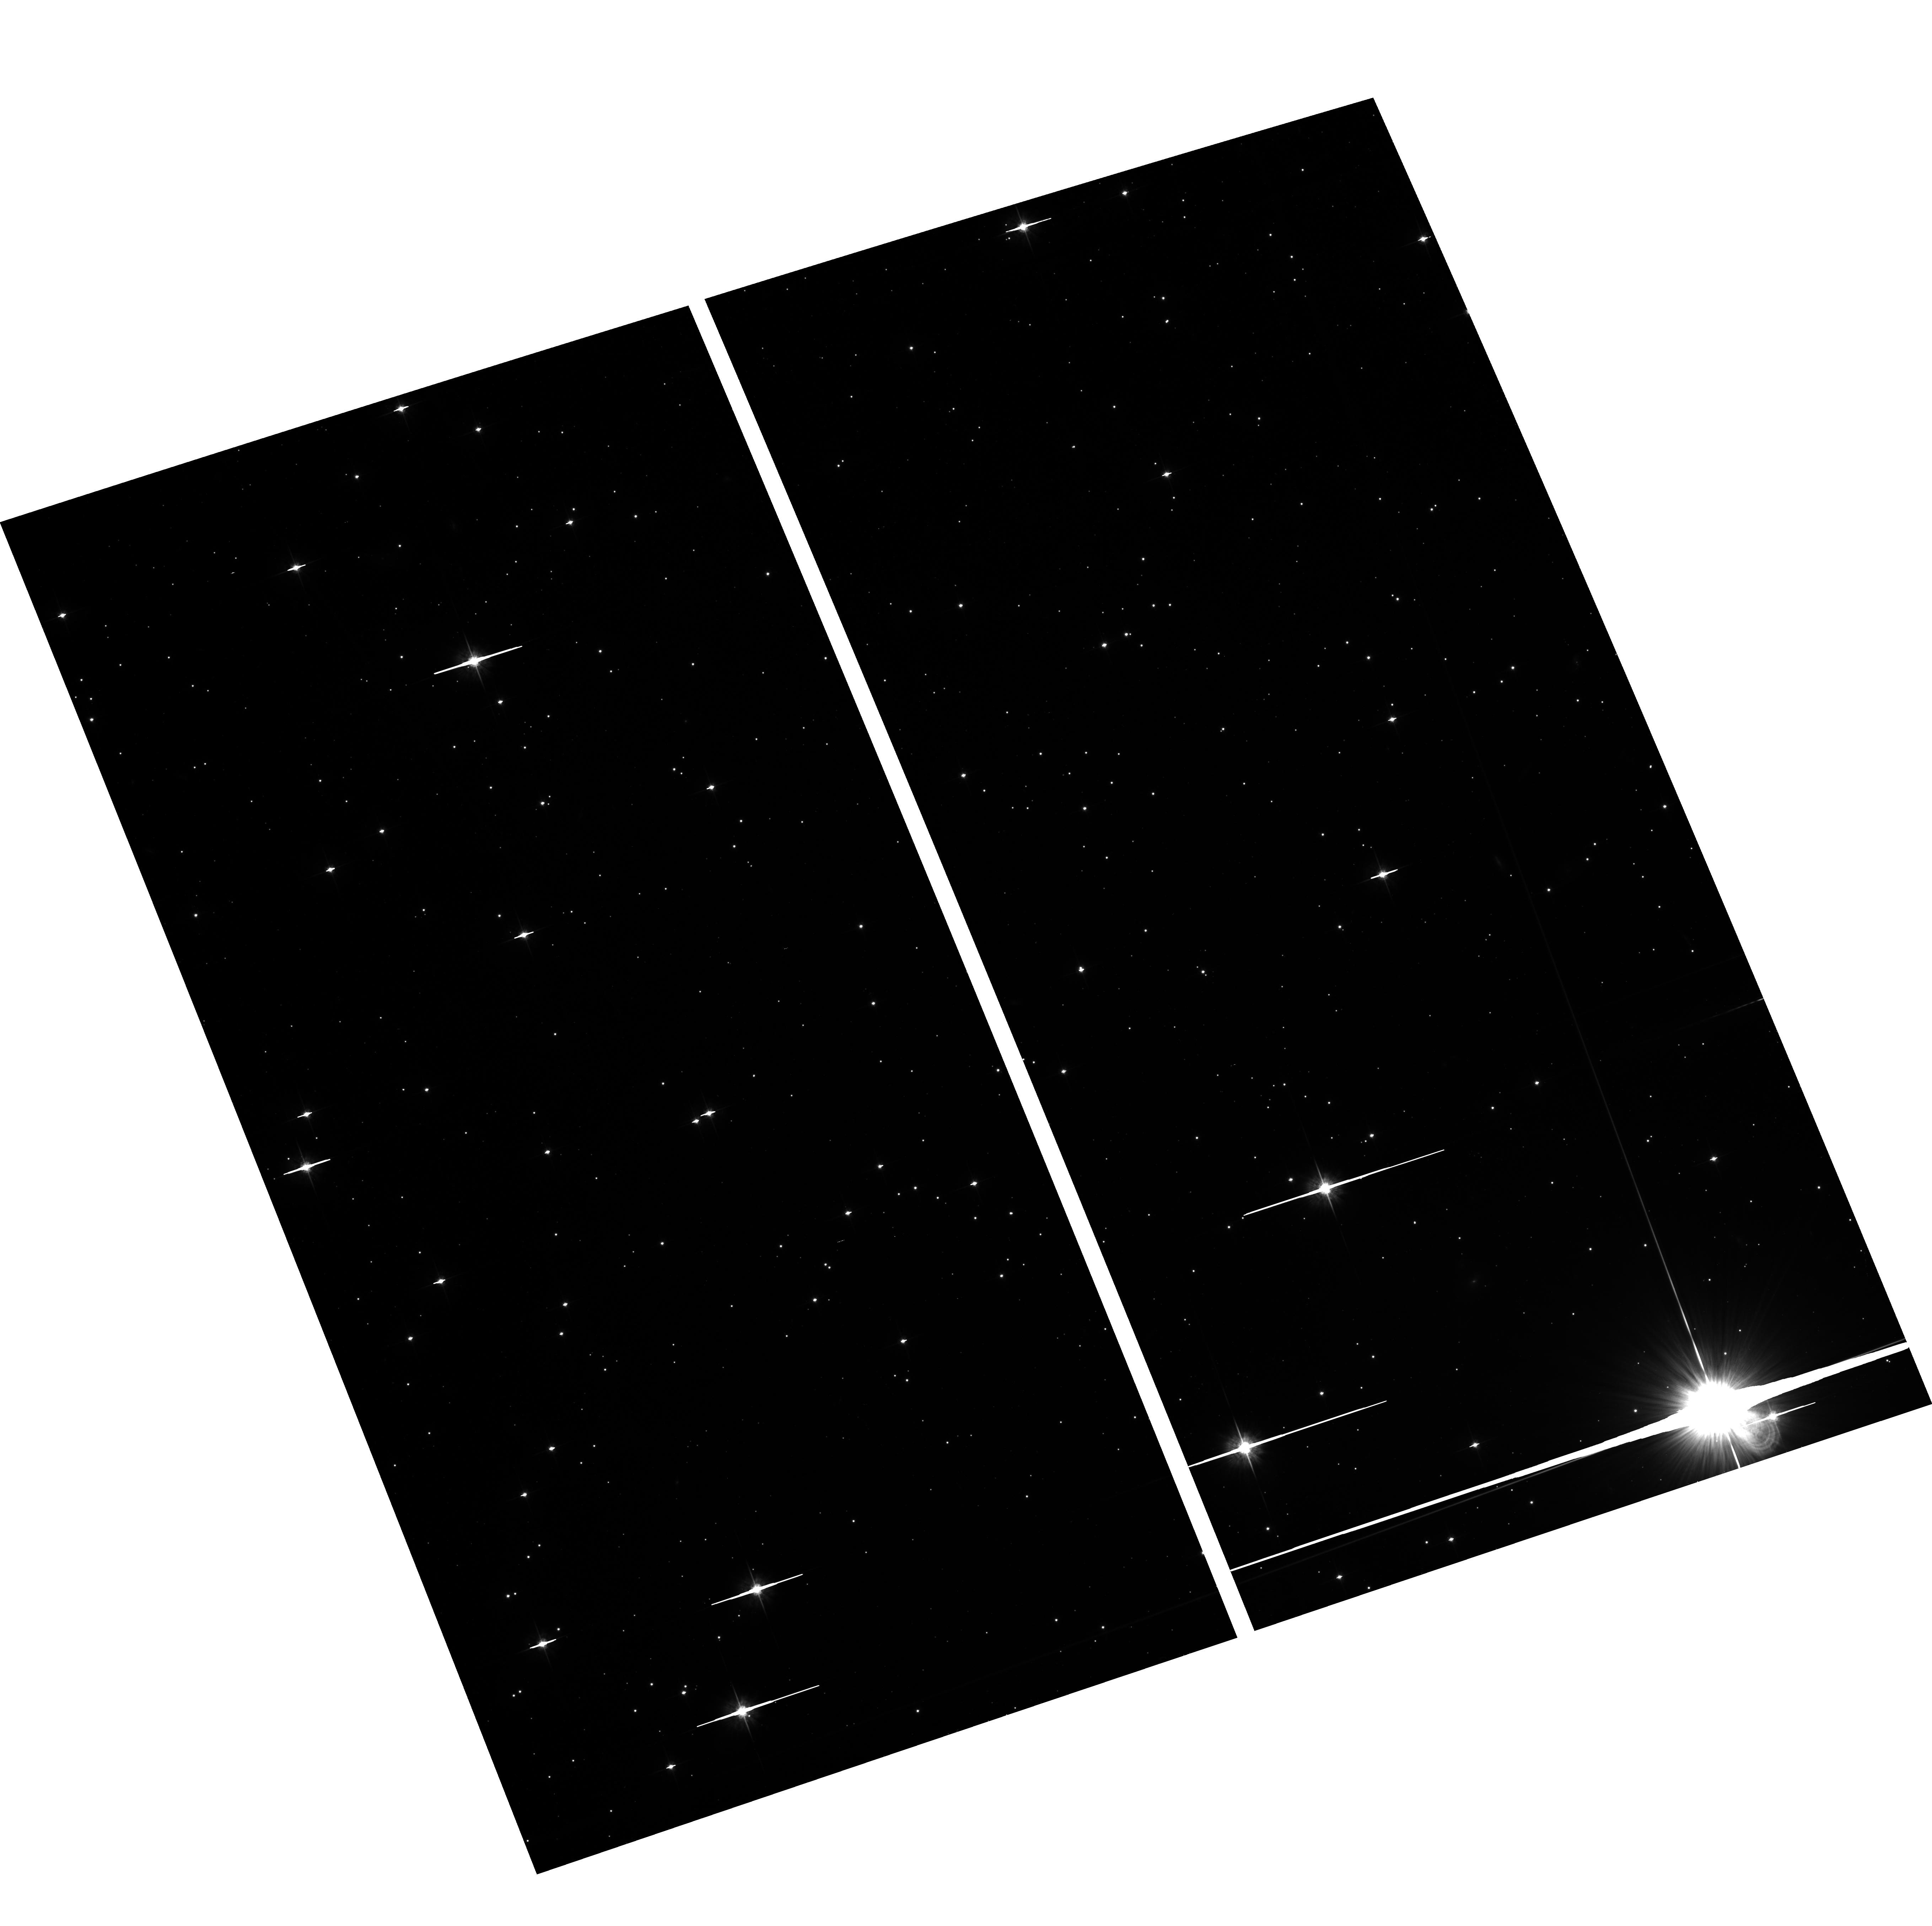
Target: field at RA 190.821°, Dec -54.528°. Instrument: ACS/WFC. Filter: F625W. Exposure: 34 min. Observation ID: hst_10267_05_acs_wfc_f625w_j8zv05

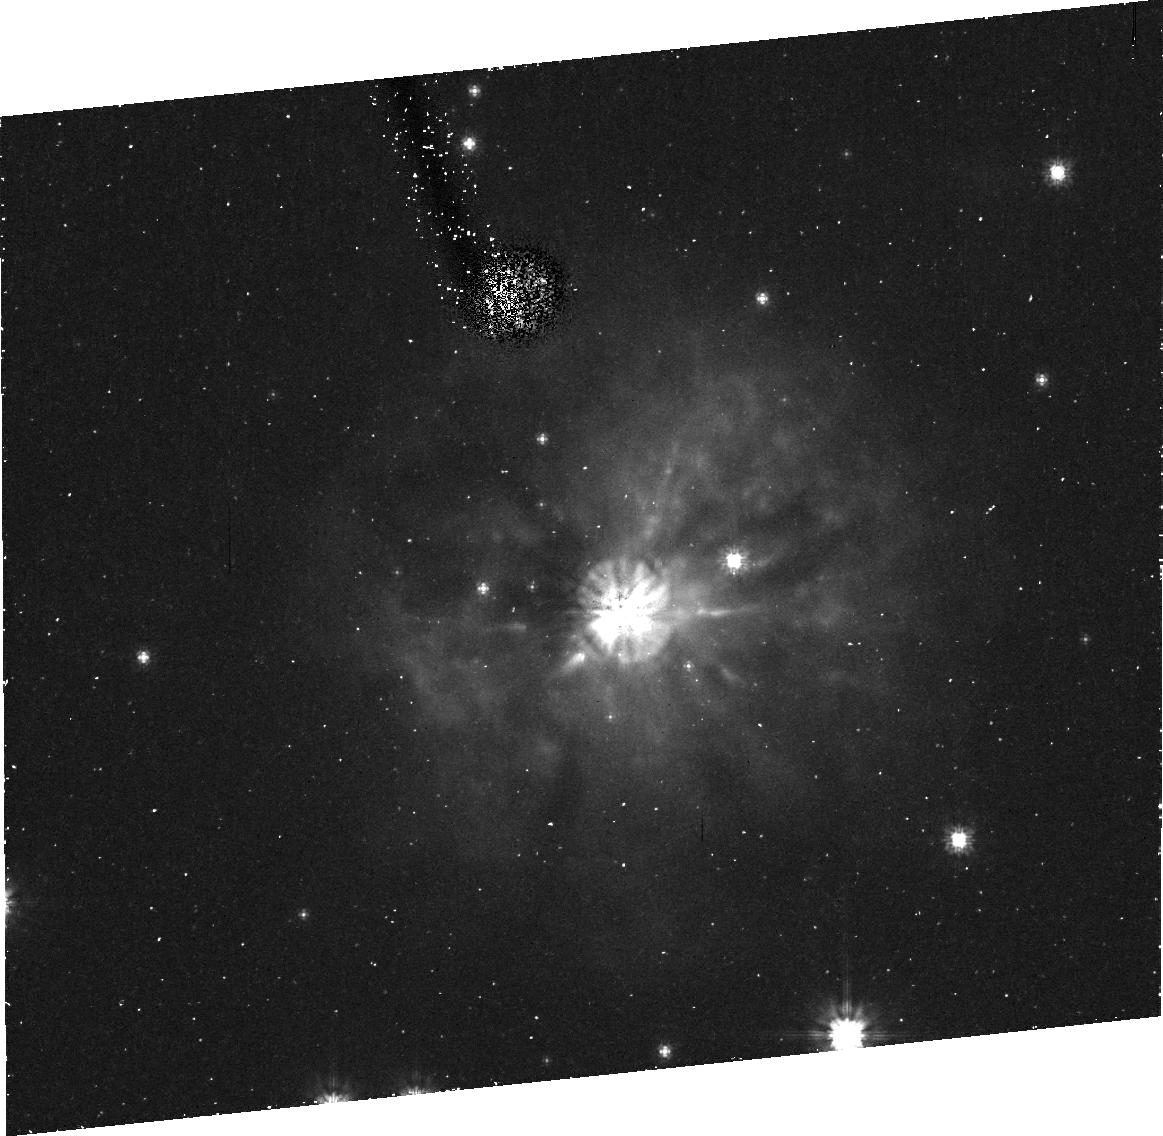
Target: UW-CEN. Instrument: ACS/HRC. Filter: F606W. Exposure: 43 min. Observation ID: j8zv01010

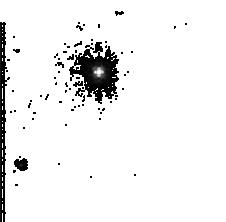
Target: UW-CEN. Instrument: ACS/HRC. Filter: F555W. Exposure: 2 min. Observation ID: j8zv05blq

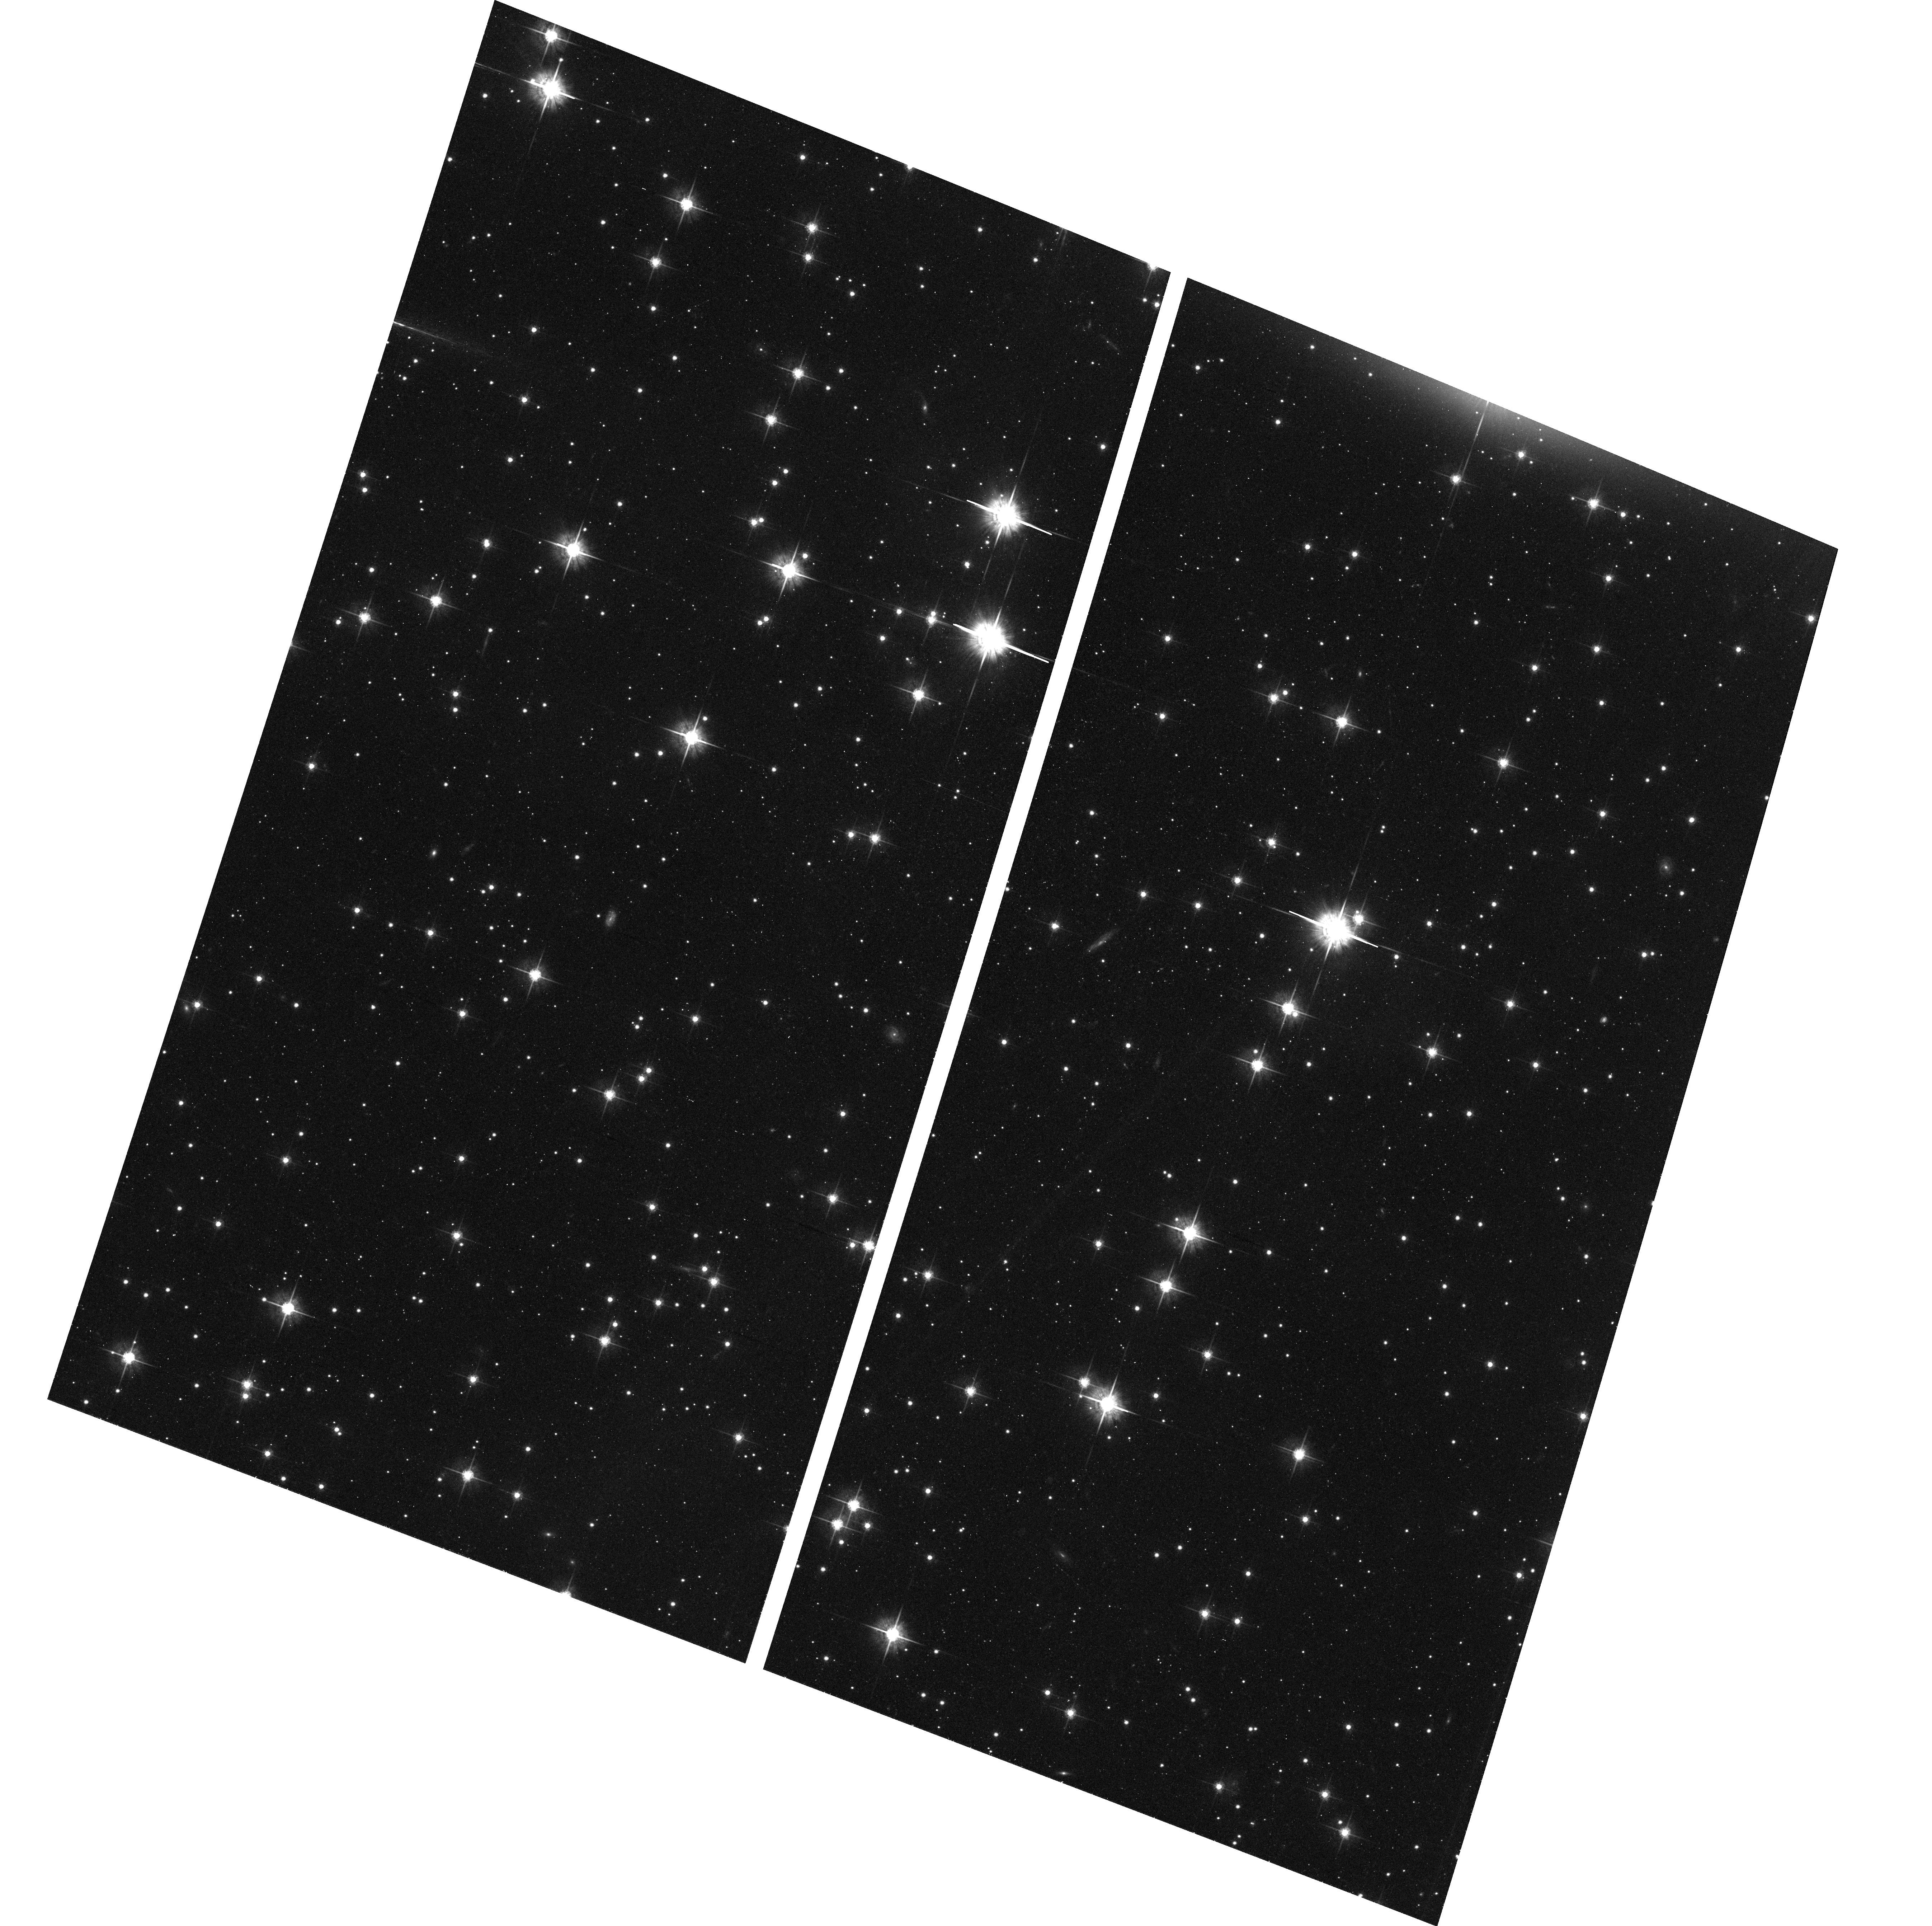
Target: field at RA 190.821°, Dec -54.528°. Instrument: ACS/WFC. Filter: F625W. Exposure: 34 min. Observation ID: hst_10267_02_acs_wfc_f625w_j8zv02

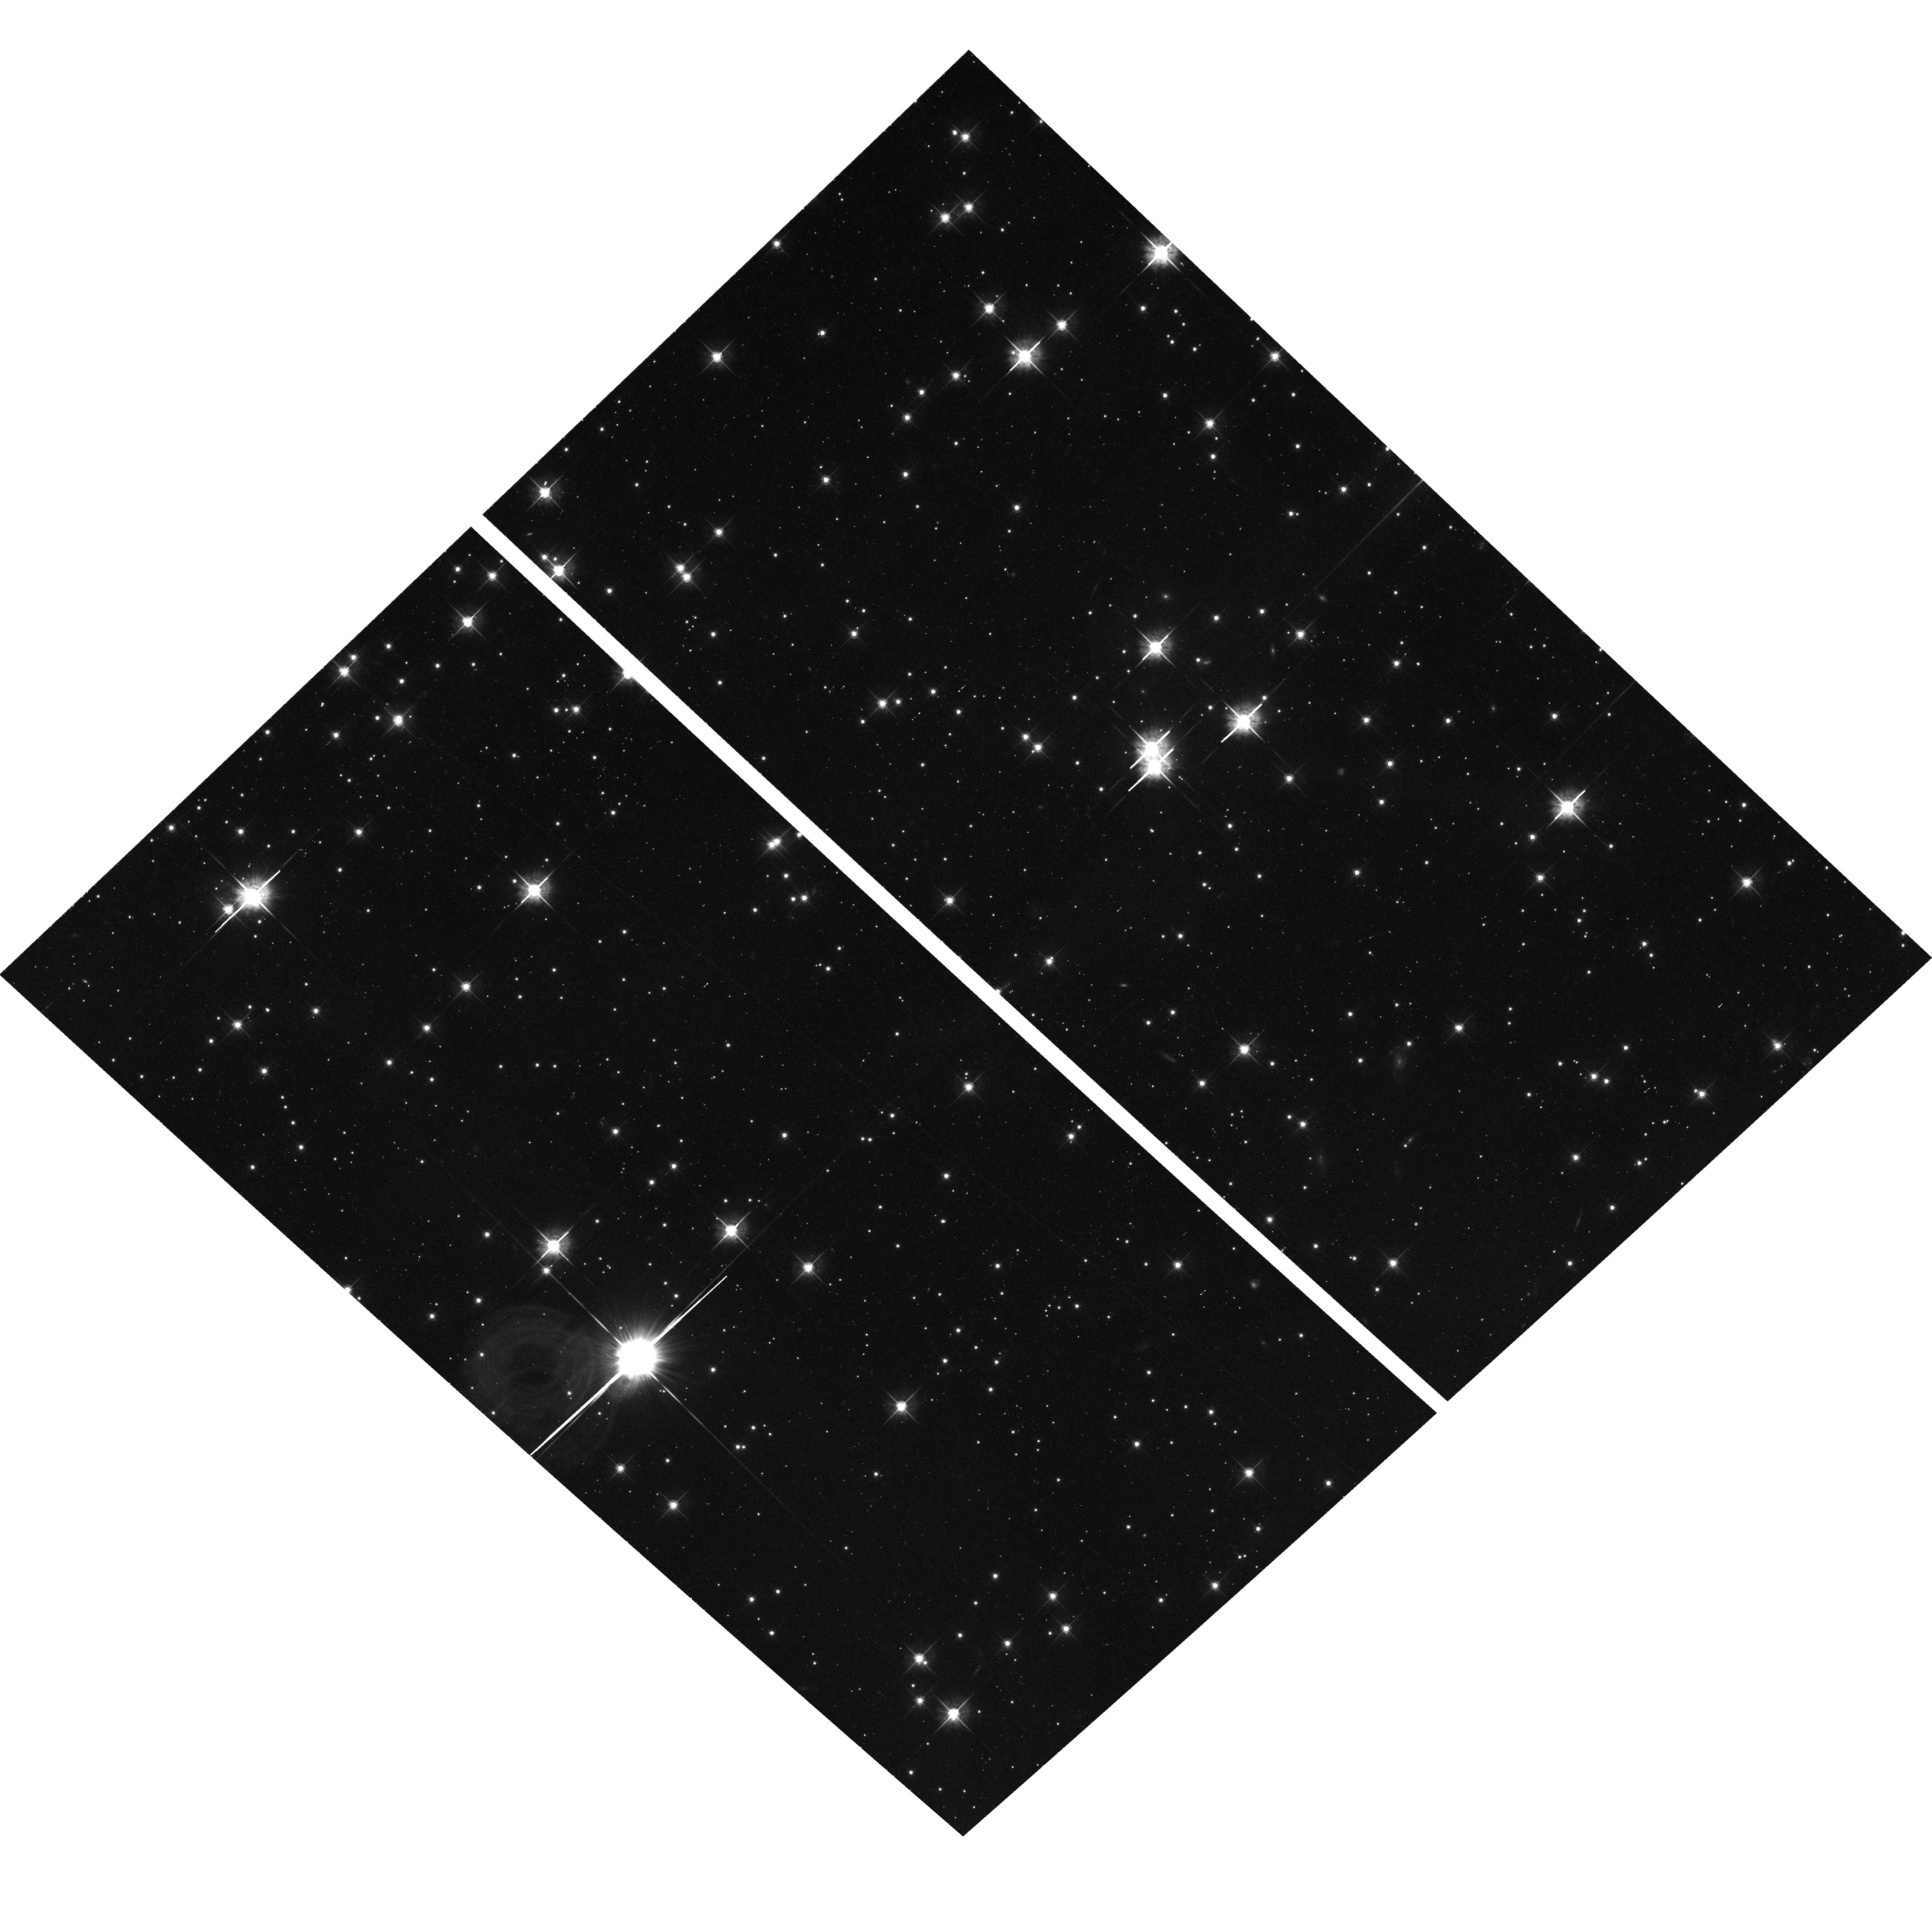
Target: field at RA 190.821°, Dec -54.528°. Instrument: ACS/WFC. Filter: F625W. Exposure: 39 min. Observation ID: hst_10267_01_acs_wfc_f625w_j8zv01

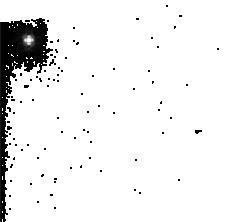
Target: UW-CEN. Instrument: ACS/HRC. Filter: F555W. Exposure: 2 min. Observation ID: j8zv04uiq

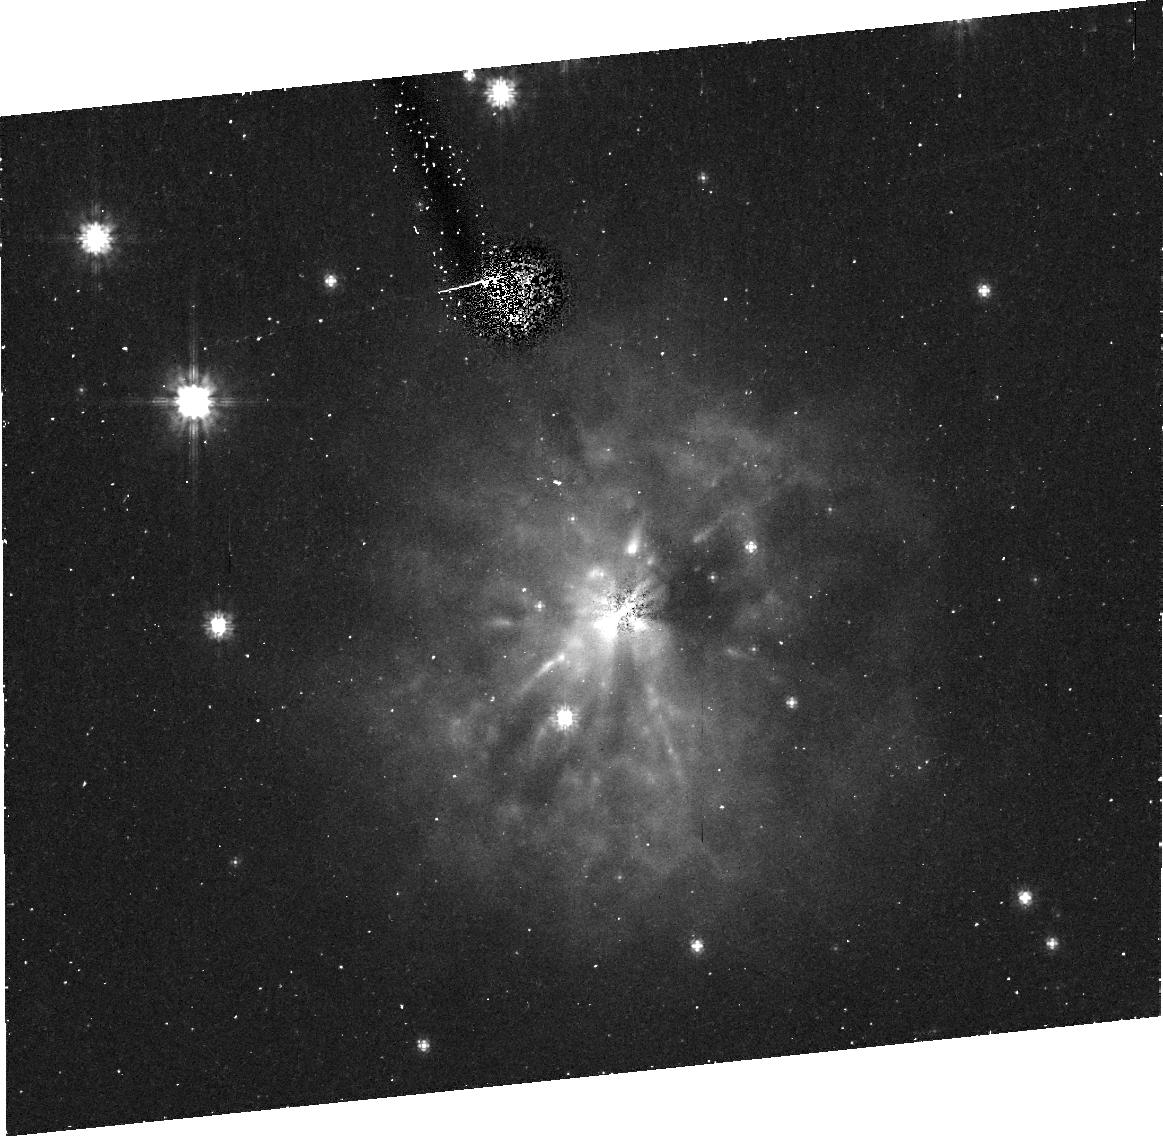
Target: UW-CEN. Instrument: ACS/HRC. Filter: F606W. Exposure: 38 min. Observation ID: j8zv04010

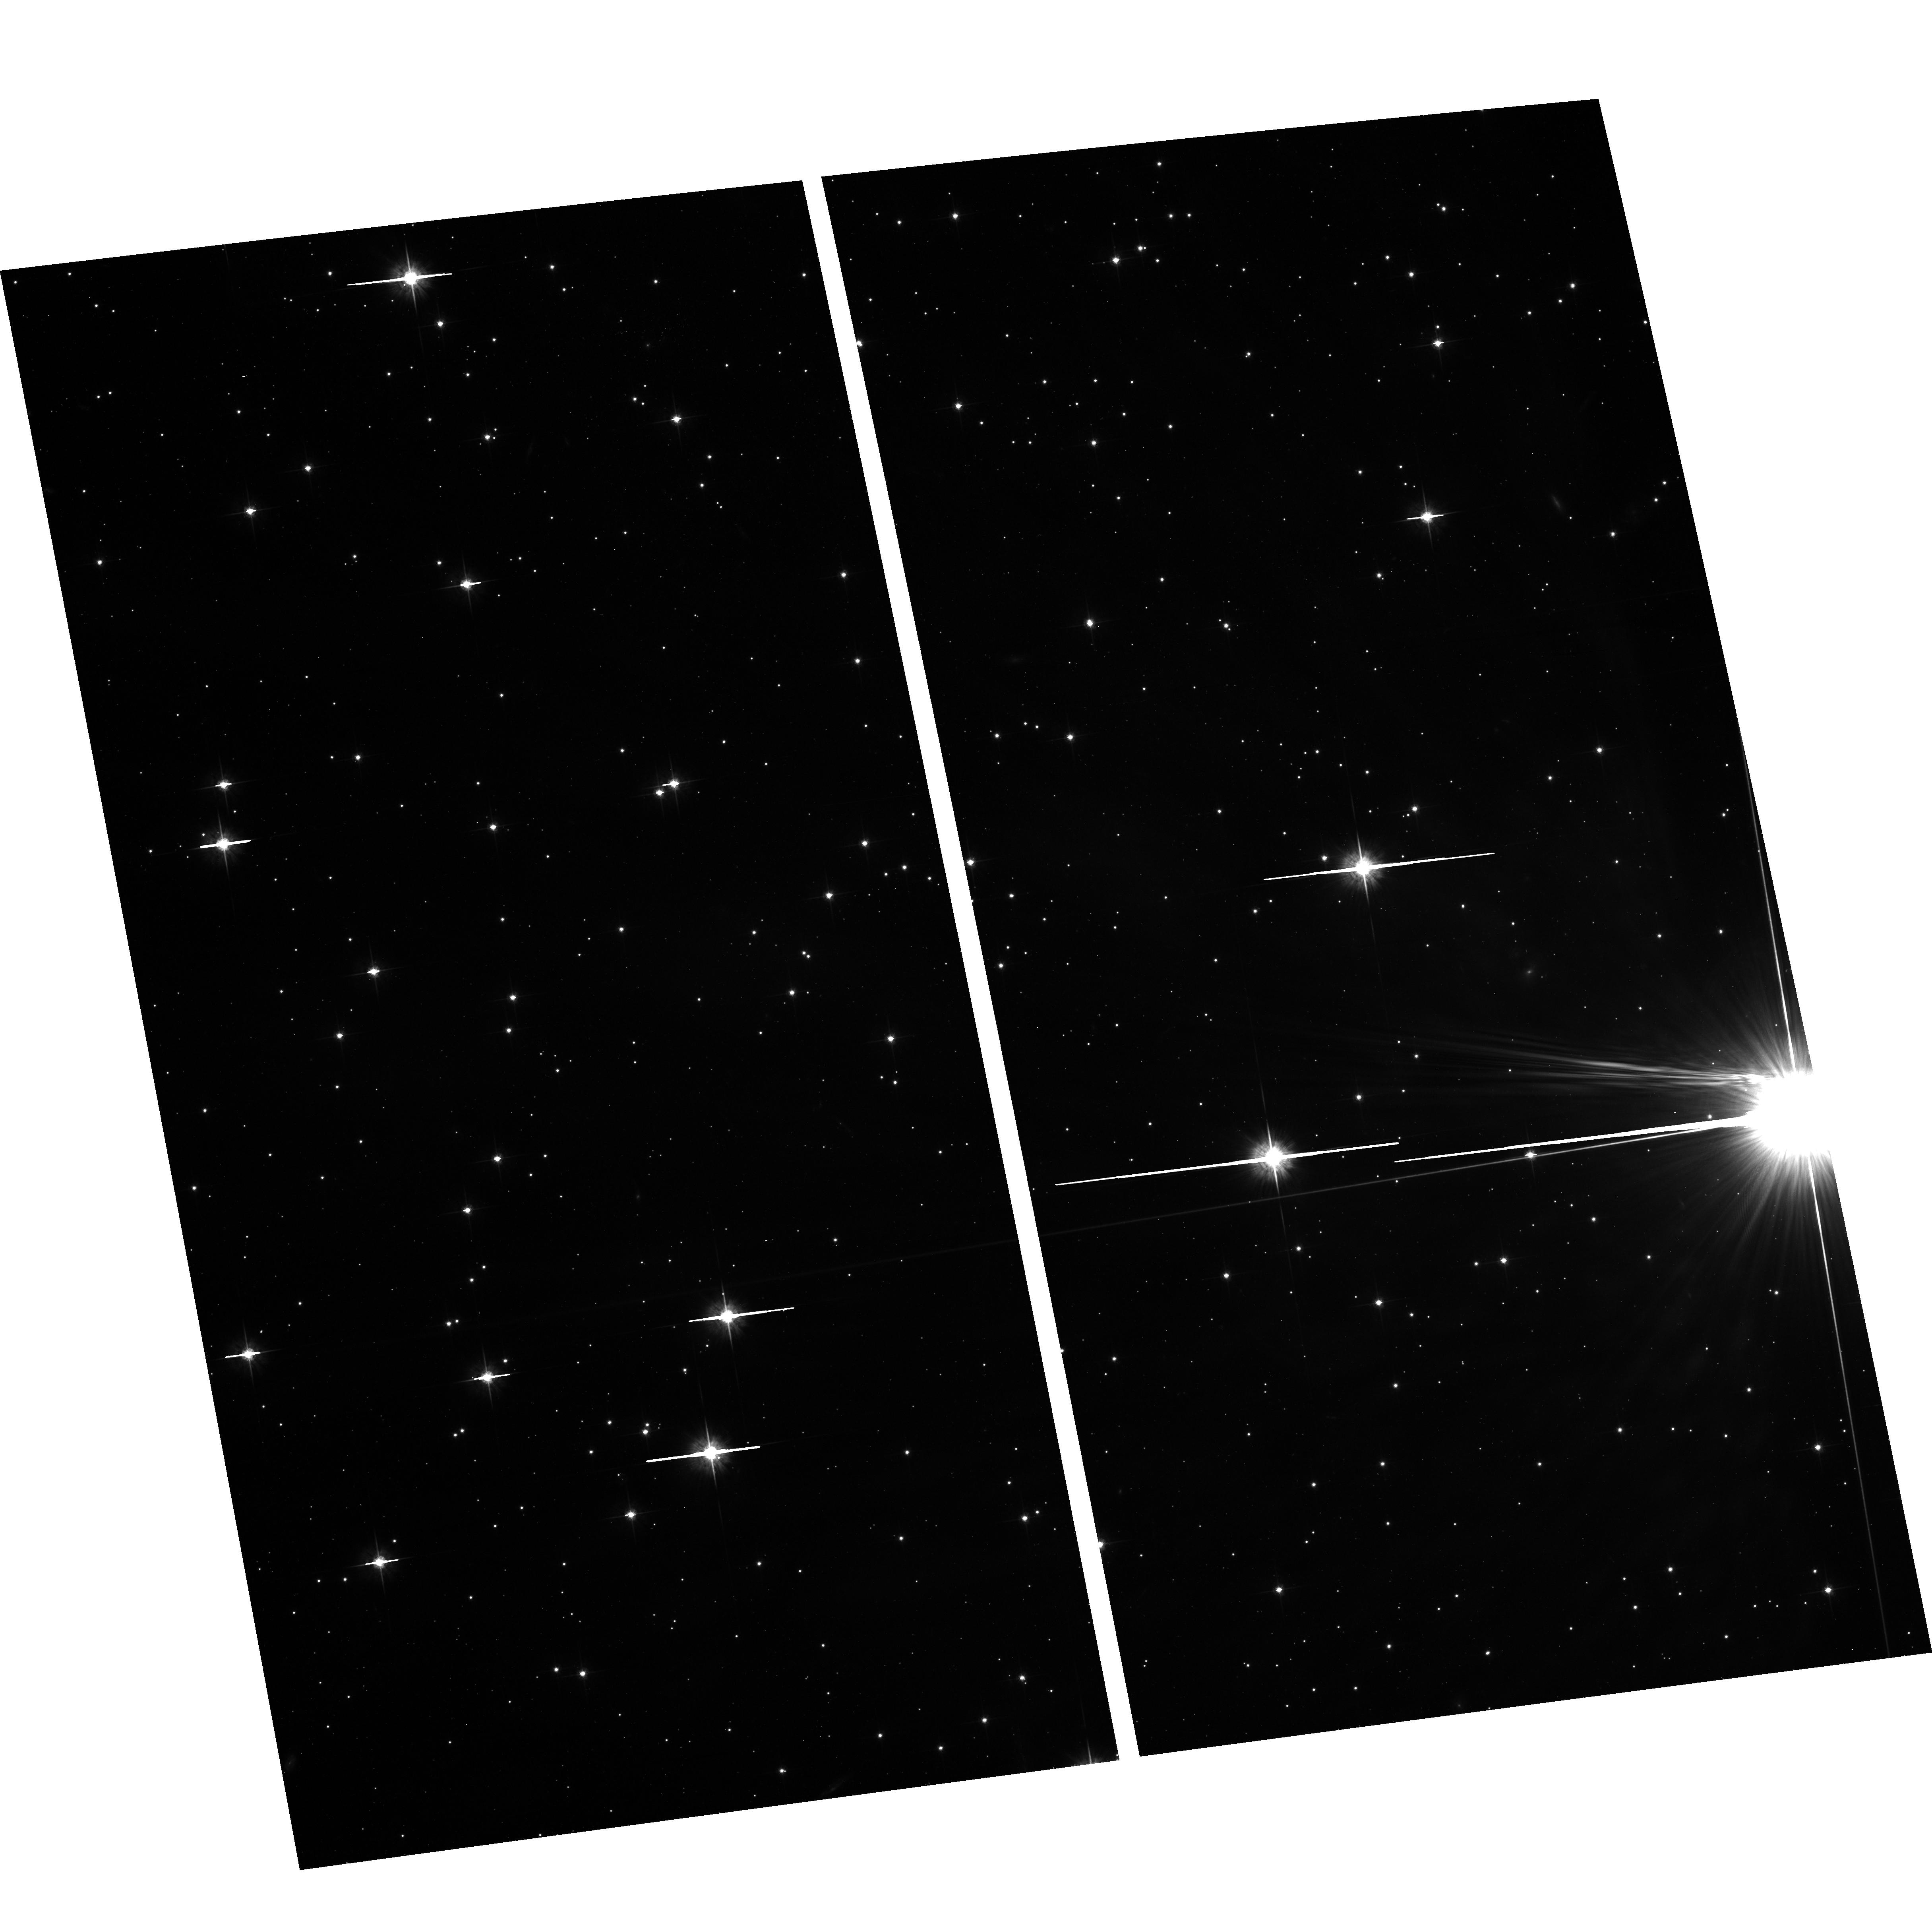
Target: field at RA 190.821°, Dec -54.528°. Instrument: ACS/WFC. Filter: F625W. Exposure: 34 min. Observation ID: hst_10267_04_acs_wfc_f625w_j8zv04

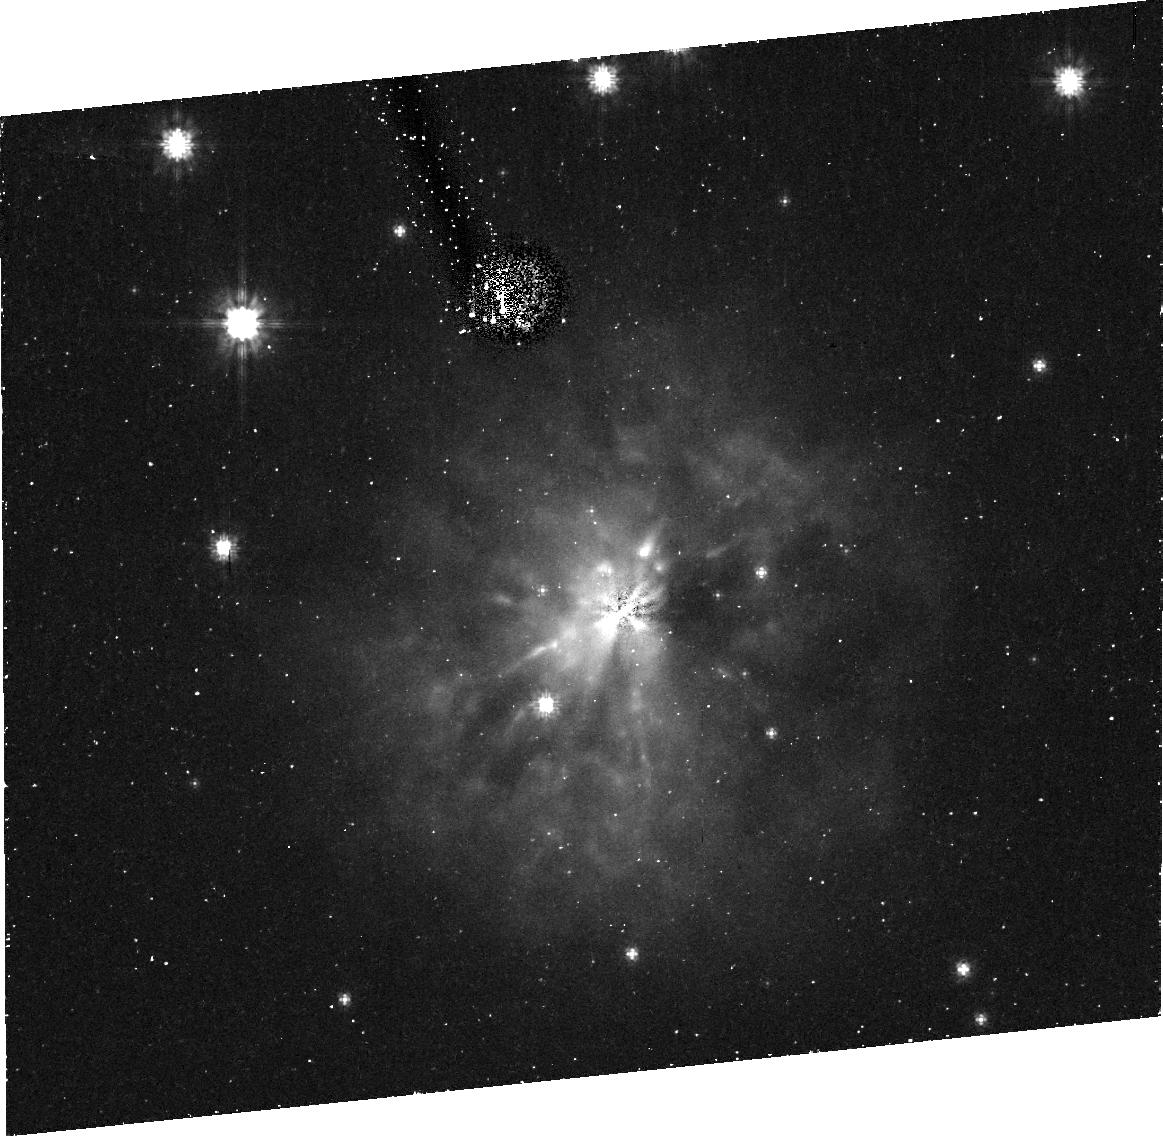
Target: UW-CEN. Instrument: ACS/HRC. Filter: F606W. Exposure: 38 min. Observation ID: j8zv05010

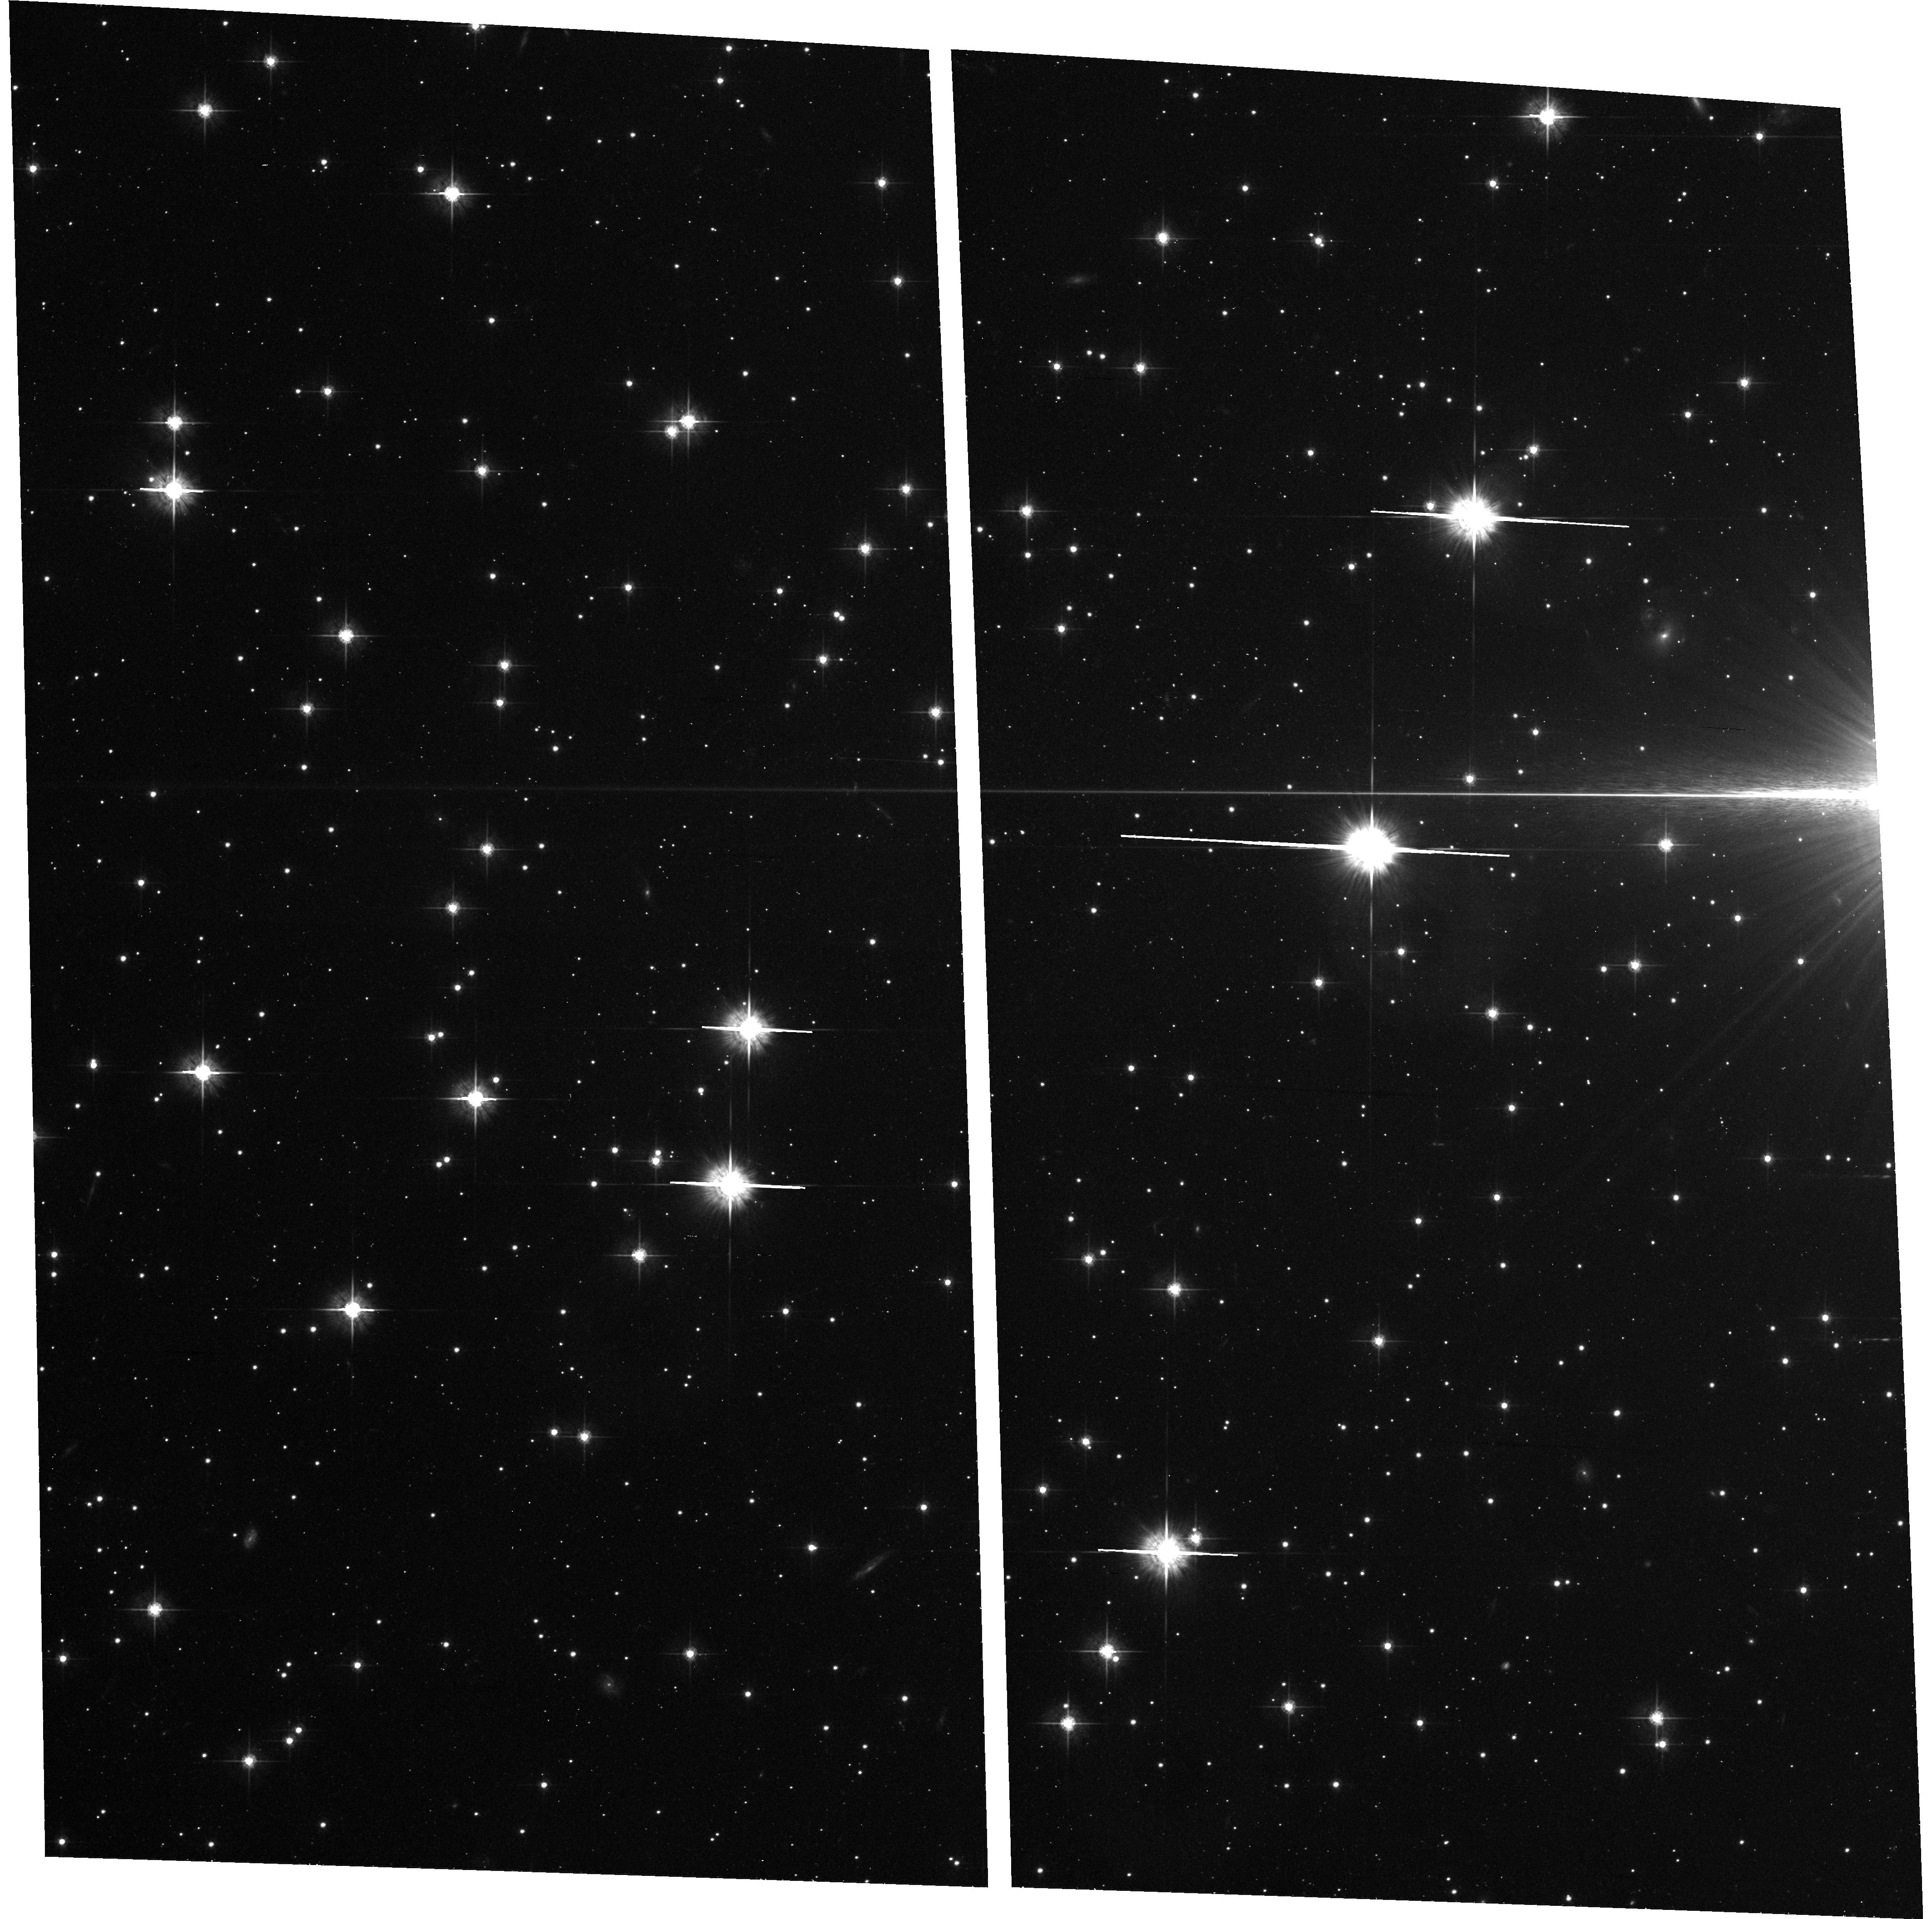
Target: field at RA 190.821°, Dec -54.528°. Instrument: ACS/WFC. Filter: F625W. Exposure: 34 min. Observation ID: hst_10267_03_acs_wfc_f625w_j8zv03

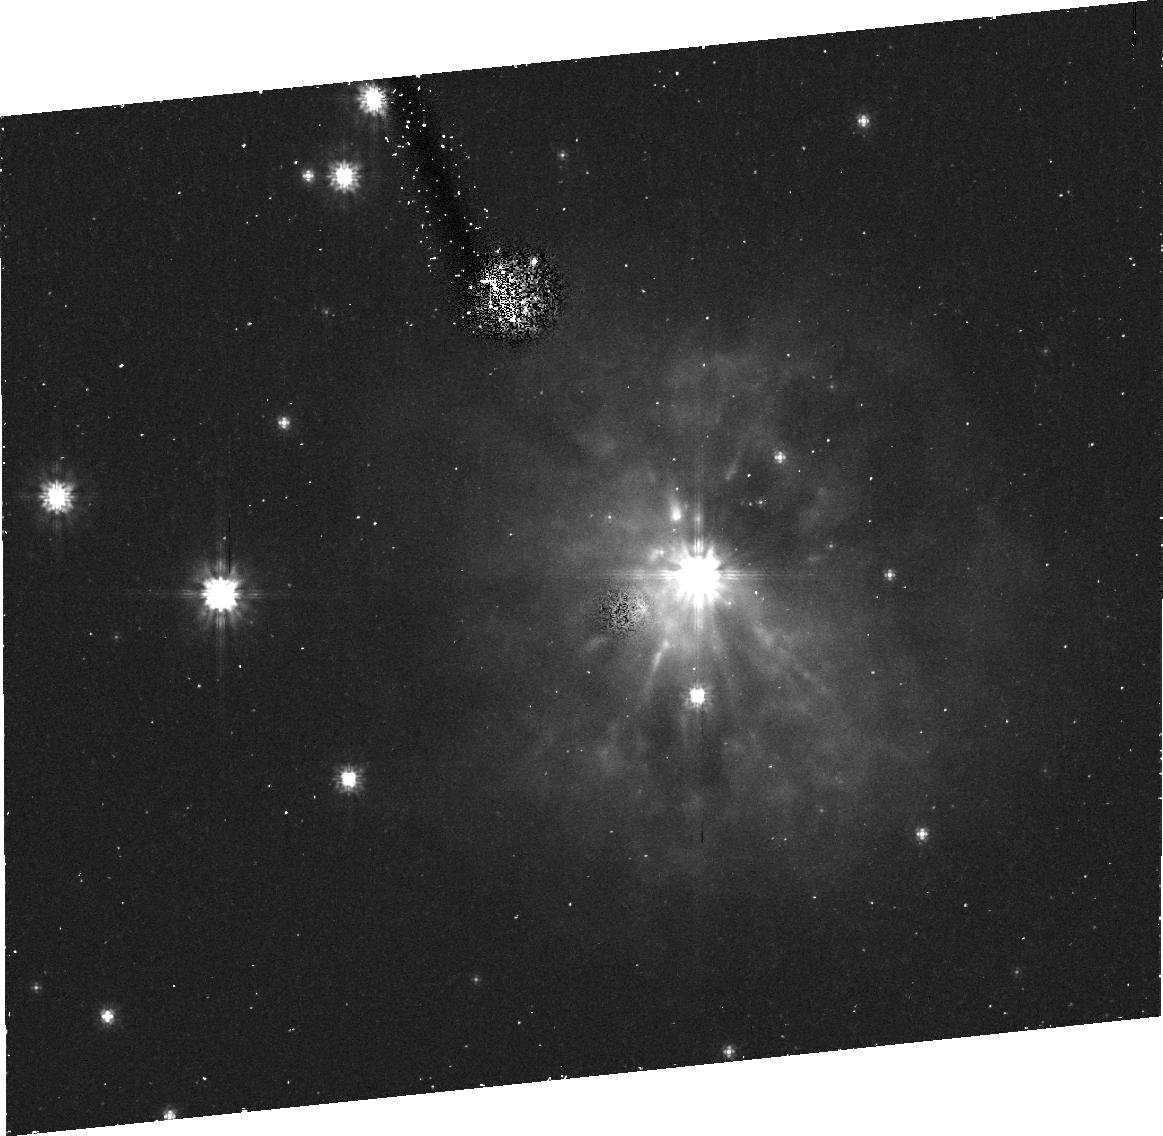
Target: UW-CEN. Instrument: ACS/HRC. Filter: F606W. Exposure: 38 min. Observation ID: j8zv02010

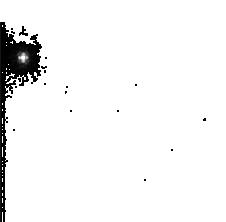
Target: UW-CEN. Instrument: ACS/HRC. Filter: F555W. Exposure: 2 min. Observation ID: j8zv03jqq

The Shadow Echoes of the Unique R Coronae Borealis Star, UW Cen (PI: Clayton, Geoffrey C.)

Understanding the R Coronae Borealis (RCB) stars is a key test for any theory aiming to explain hydrogen deficiency in post-AGB stars. The RCB stars are rare hydrogen-deficient carbon-rich supergiants that undergo very spectacular declines in brightness of up to 8 magnitudes at irregular intervals as dust forms near the star along the line of sight. UW Cen is unique among the cool RCB stars in having a visible circumstellar shell. The morphology of the nebula appears to change as different parts are illuminated by light from the central star modulated by shifting, thick dust clouds near its surface. The central star acts like a "lighthouse, " shining through gaps between the near-star dust clouds, and lighting up different portions of the outer nebula. We propose a scientific program in which a small number of observations using ACS/HRC will exploit UW Cen's unique circumstellar shell to address two critical elements in understanding RCB stars: determining an accurate distance to the star, and studying the otherwise unobservable dust clouds forming near the star's surface. We will model the images using Monte Carlo techniques to calculate the radiative transfer through arbitrary distributions of dust viewed from any angle.